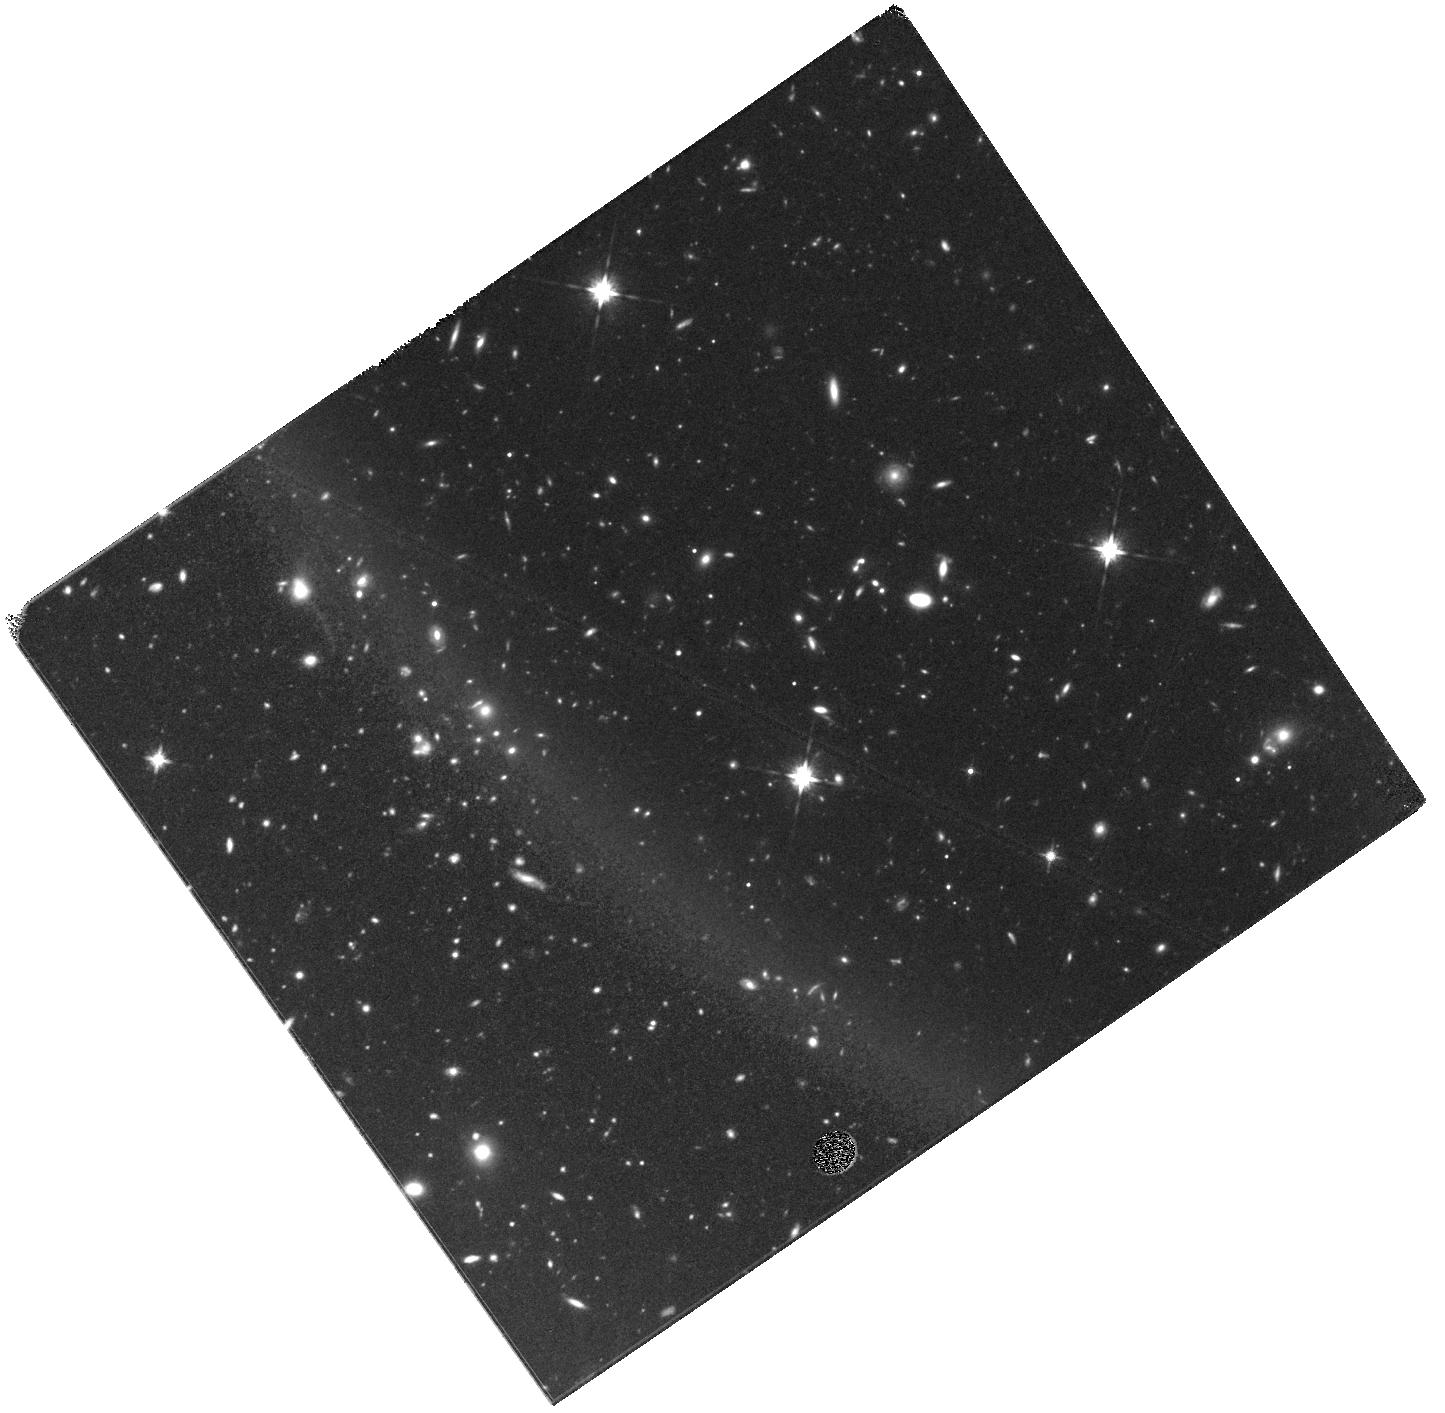
Target: SPT0311-58
Instrument: WFC3/IR
Filter: F125W
Exposure: 1.6 h
Observation ID: hst_14740_a1_wfc3_ir_f125w_id6wa1

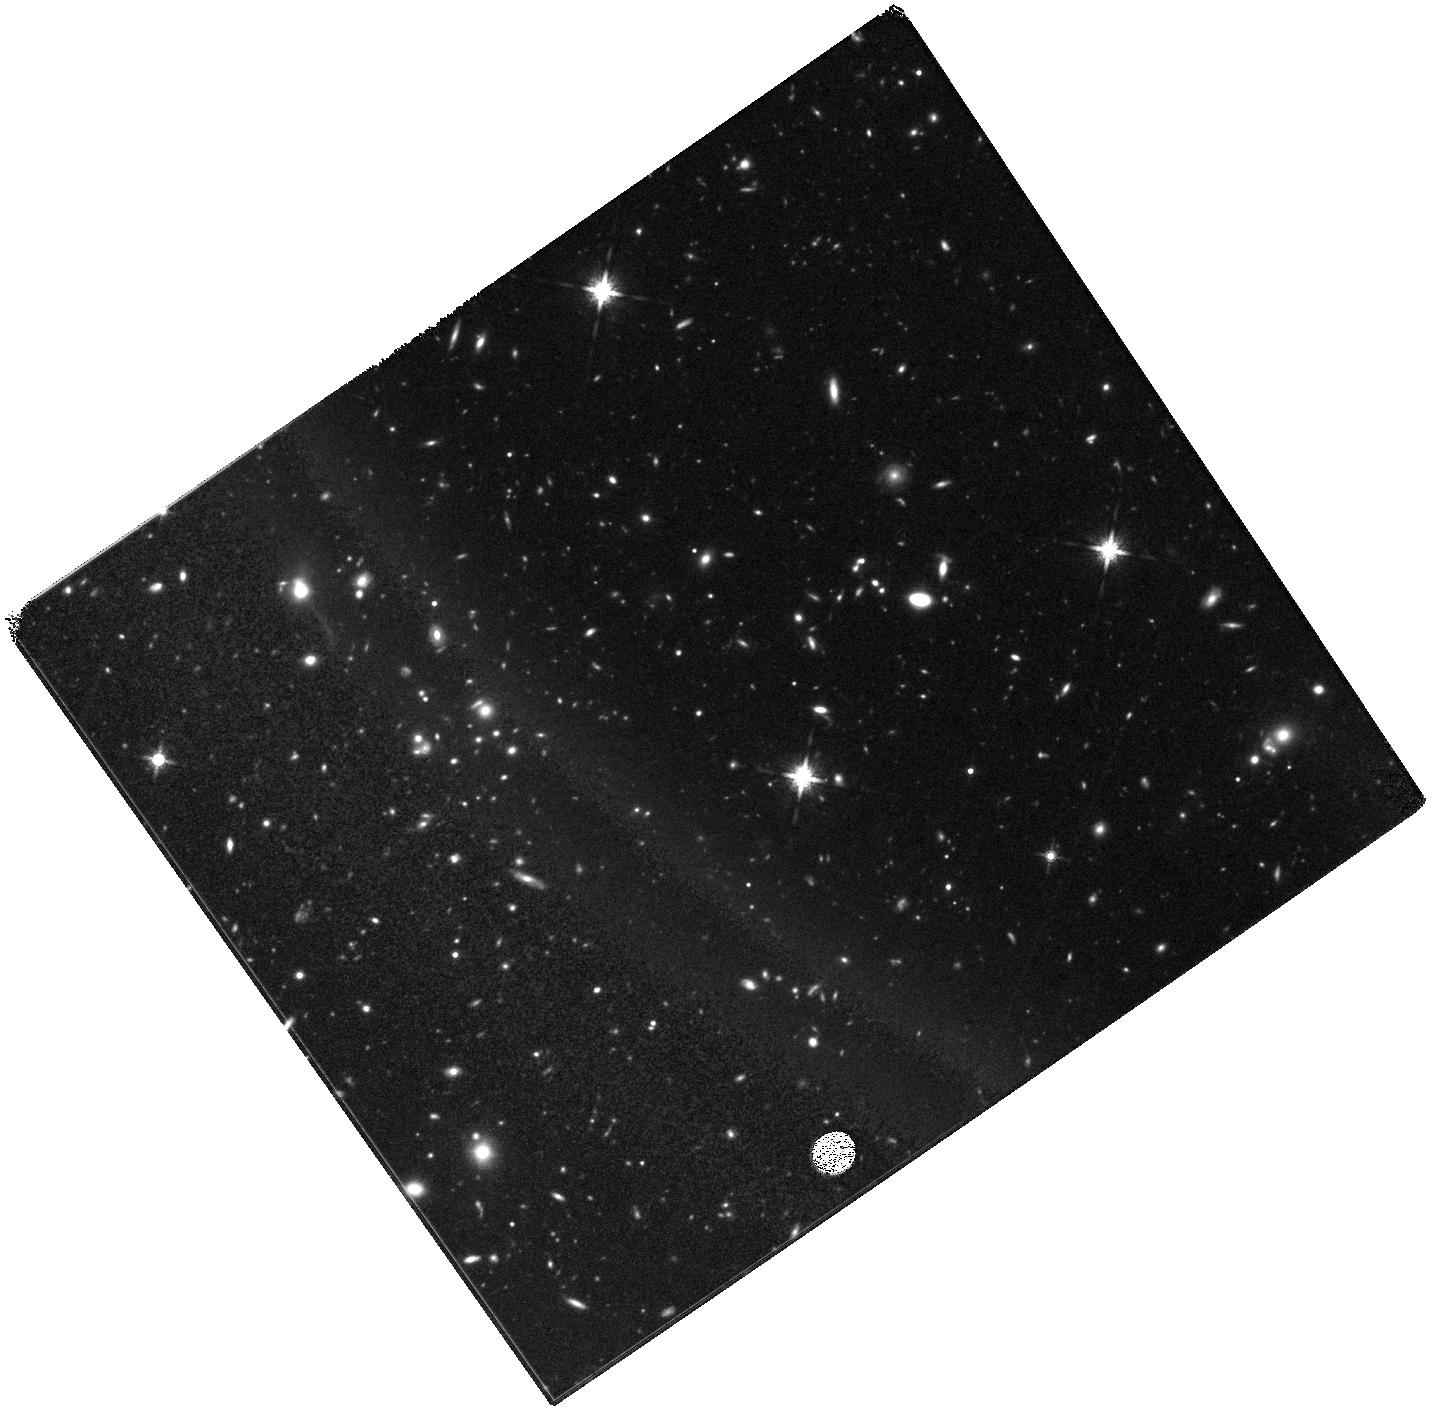
Target: SPT0311-58
Instrument: WFC3/IR
Filter: F160W
Exposure: 1.6 h
Observation ID: hst_14740_a1_wfc3_ir_f160w_id6wa1

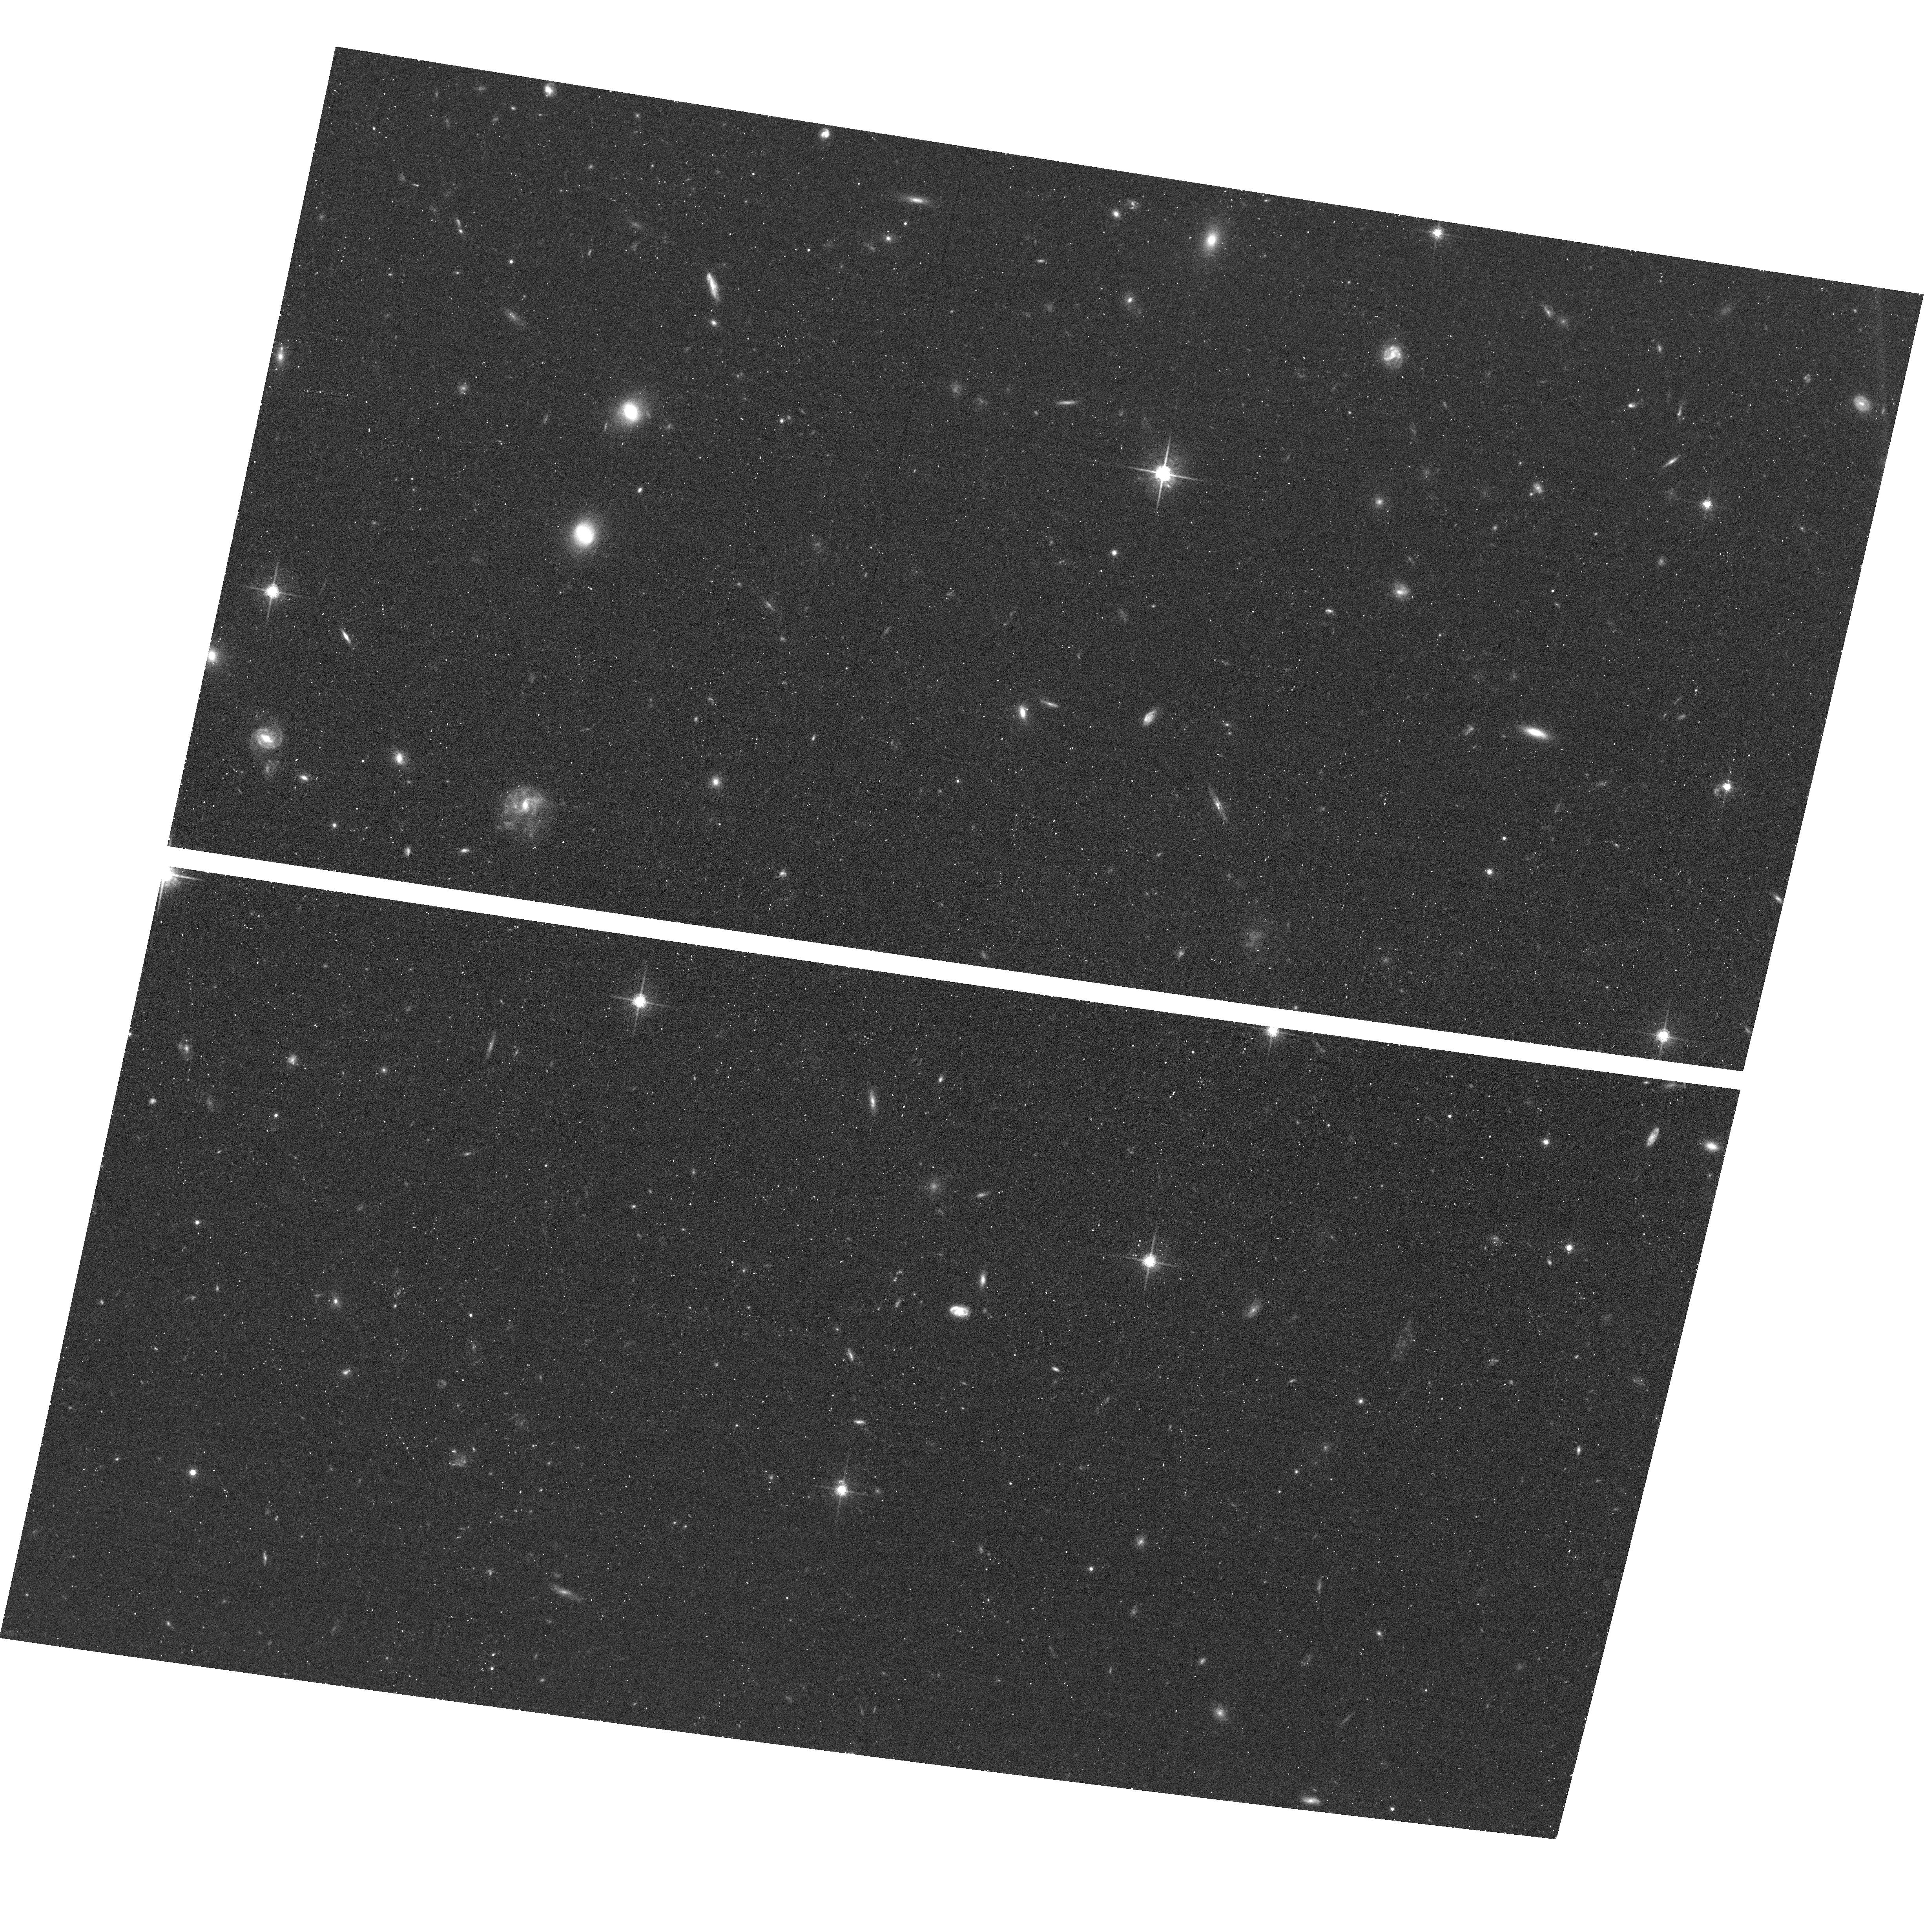
Target: SPT0311-58
Instrument: ACS/WFC
Filter: F775W
Exposure: 25 min
Observation ID: hst_14740_01_acs_wfc_f775w_jd6w01

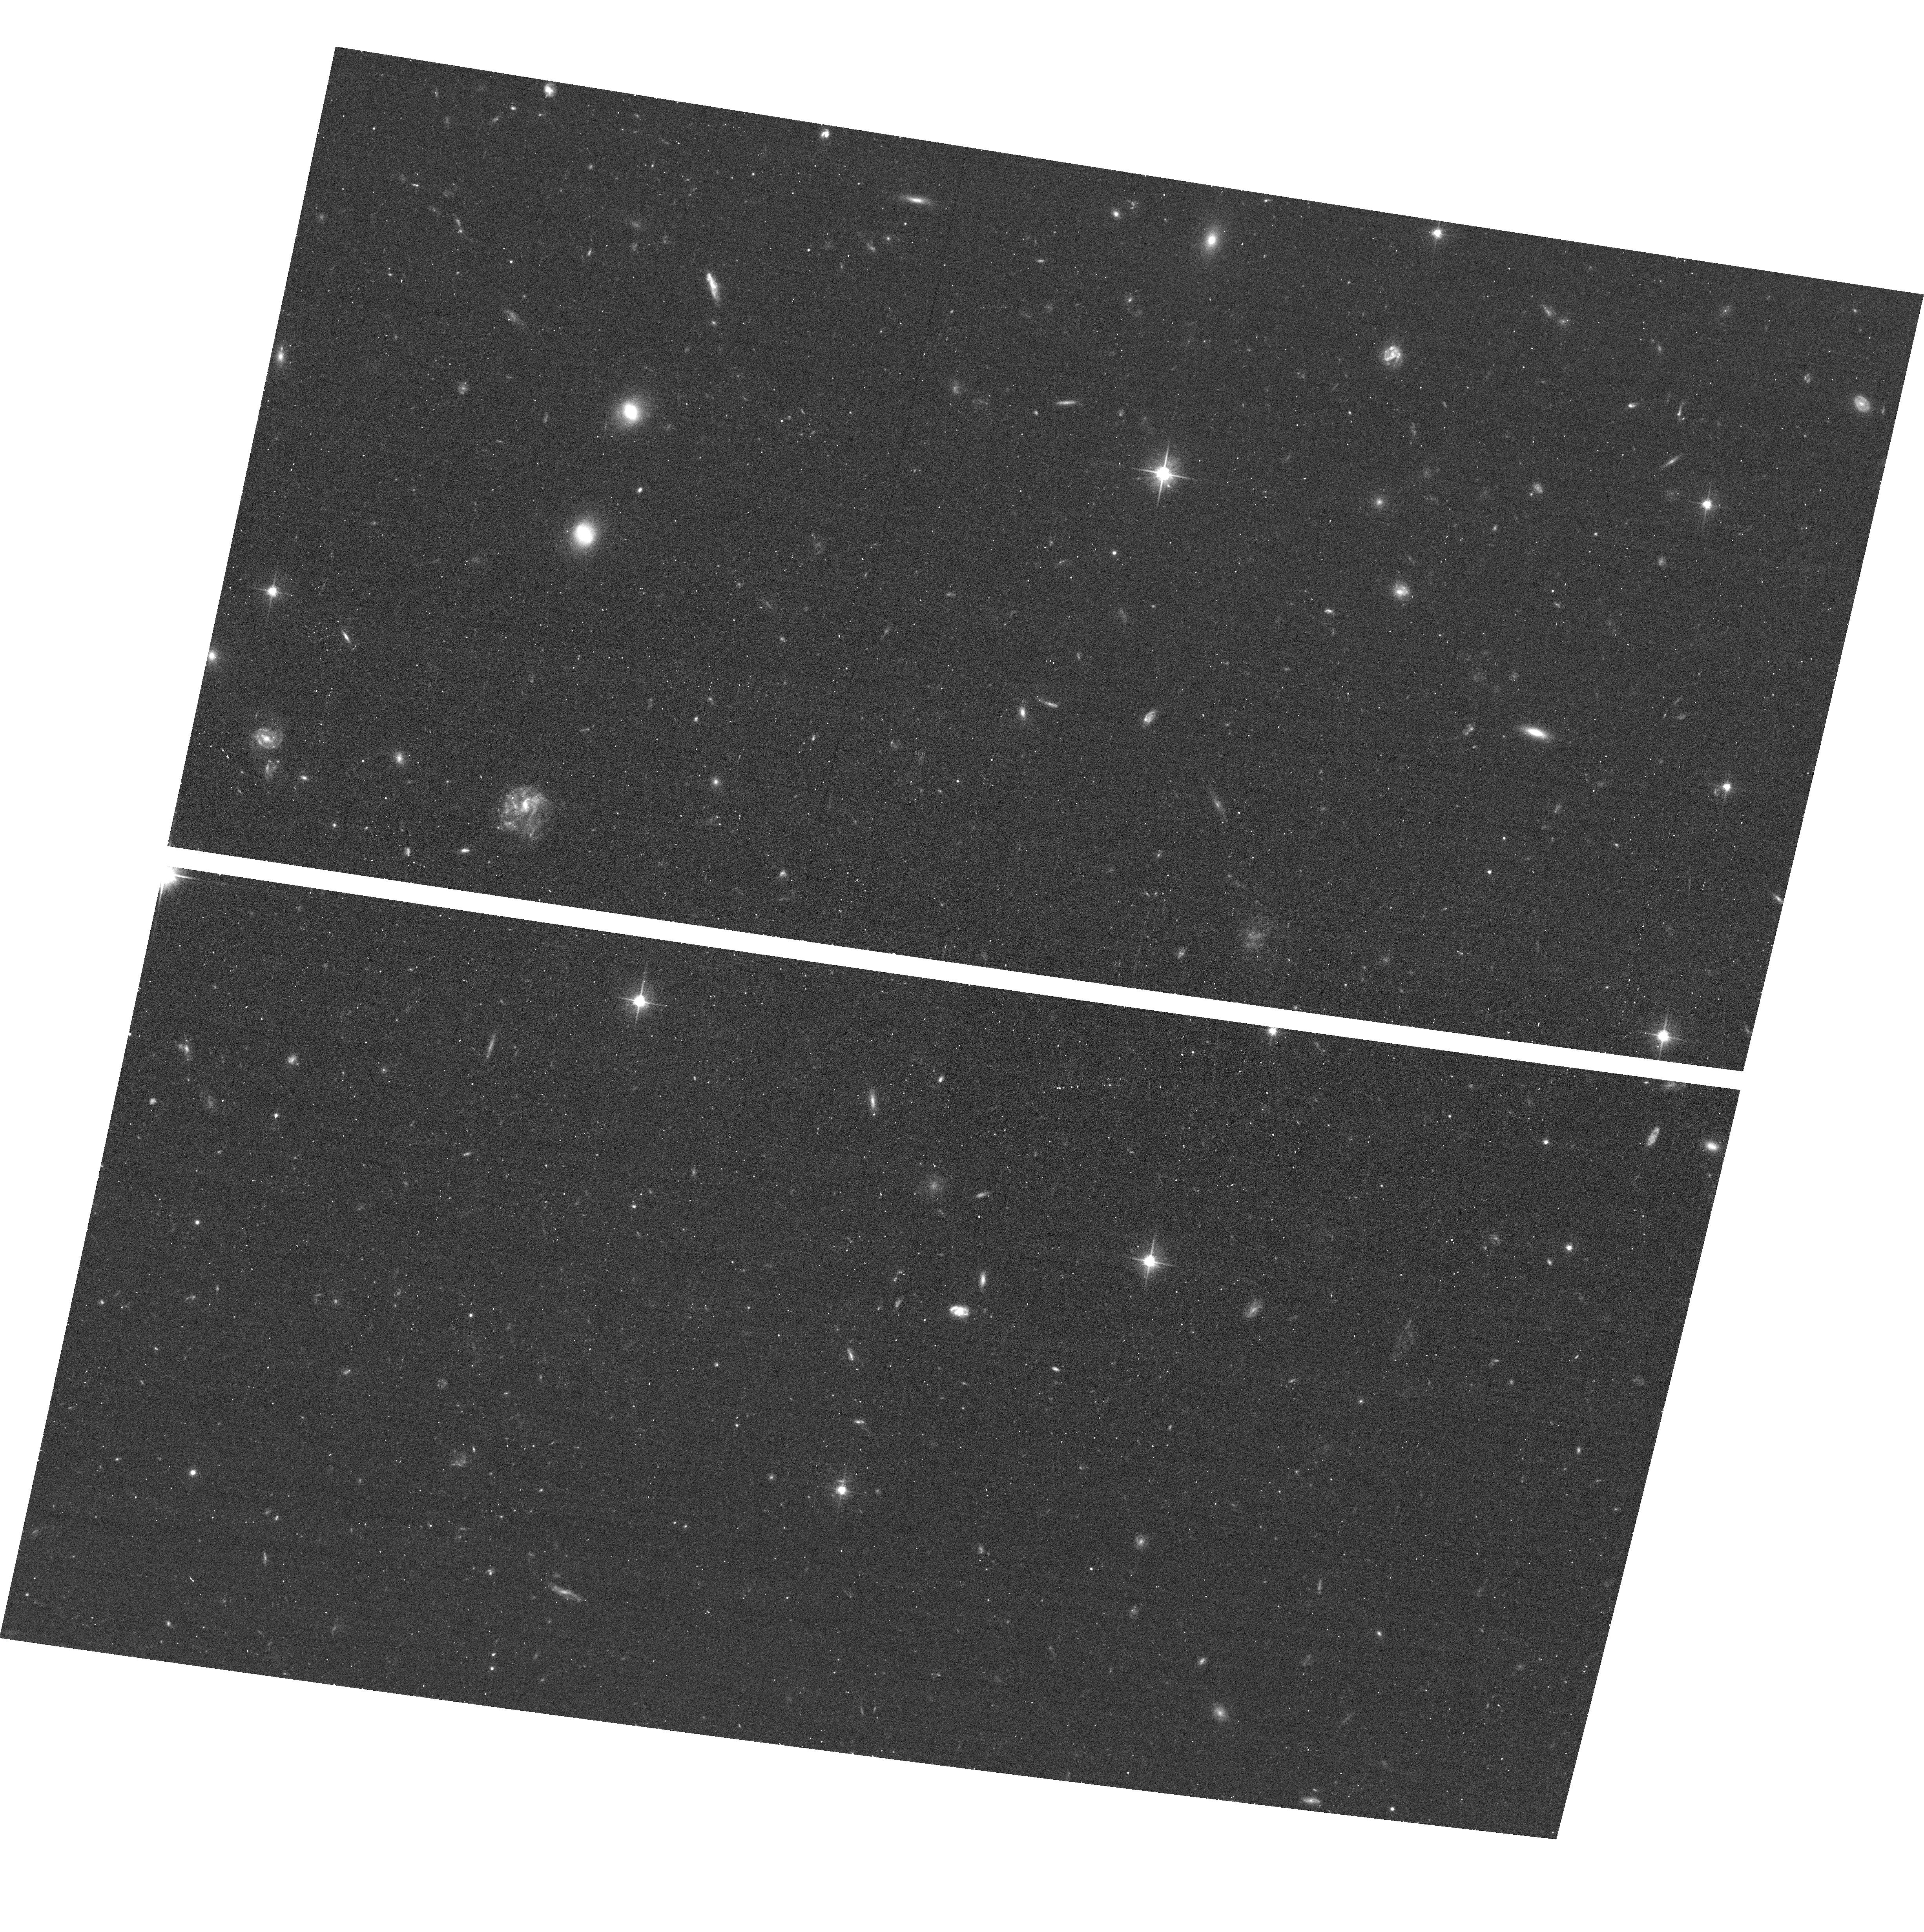
Target: SPT0311-58
Instrument: ACS/WFC
Filter: F606W
Exposure: 14 min
Observation ID: hst_14740_01_acs_wfc_f606w_jd6w01

Exploring a Massive Starburst in the Epoch of Reionization (PI: Marrone, Daniel)

We request deep multi-band imaging of a unique dusty galaxy in the Epoch of Reionization (EoR), selected via its millimeter-wavelength dust emission in the 2500-square-degree South Pole Telescope survey. Spectroscopically confirmed to lie at z=6.900, this galaxy has a large dust mass and is likely one of the most rapidly star-forming objects in the EoR. Using Gemini-S, we have identified z-band emission from this object that could be UV continuum emission at z=6.9 or from a foreground lens. Interpretation of this object, and a complete understanding of its meaning for the census of star formation in the EoR, requires that we establish the presence or absence of gravitational lensing. The dust mass observed in this source is also unexpectedly large for its era, and measurements of the assembled stellar population, through the UV-continuum slope and rest-frame optical color, will help characterize the stellar mass and dust properties in this very early galaxy, the most spectacular galaxy yet discovered by the SPT.